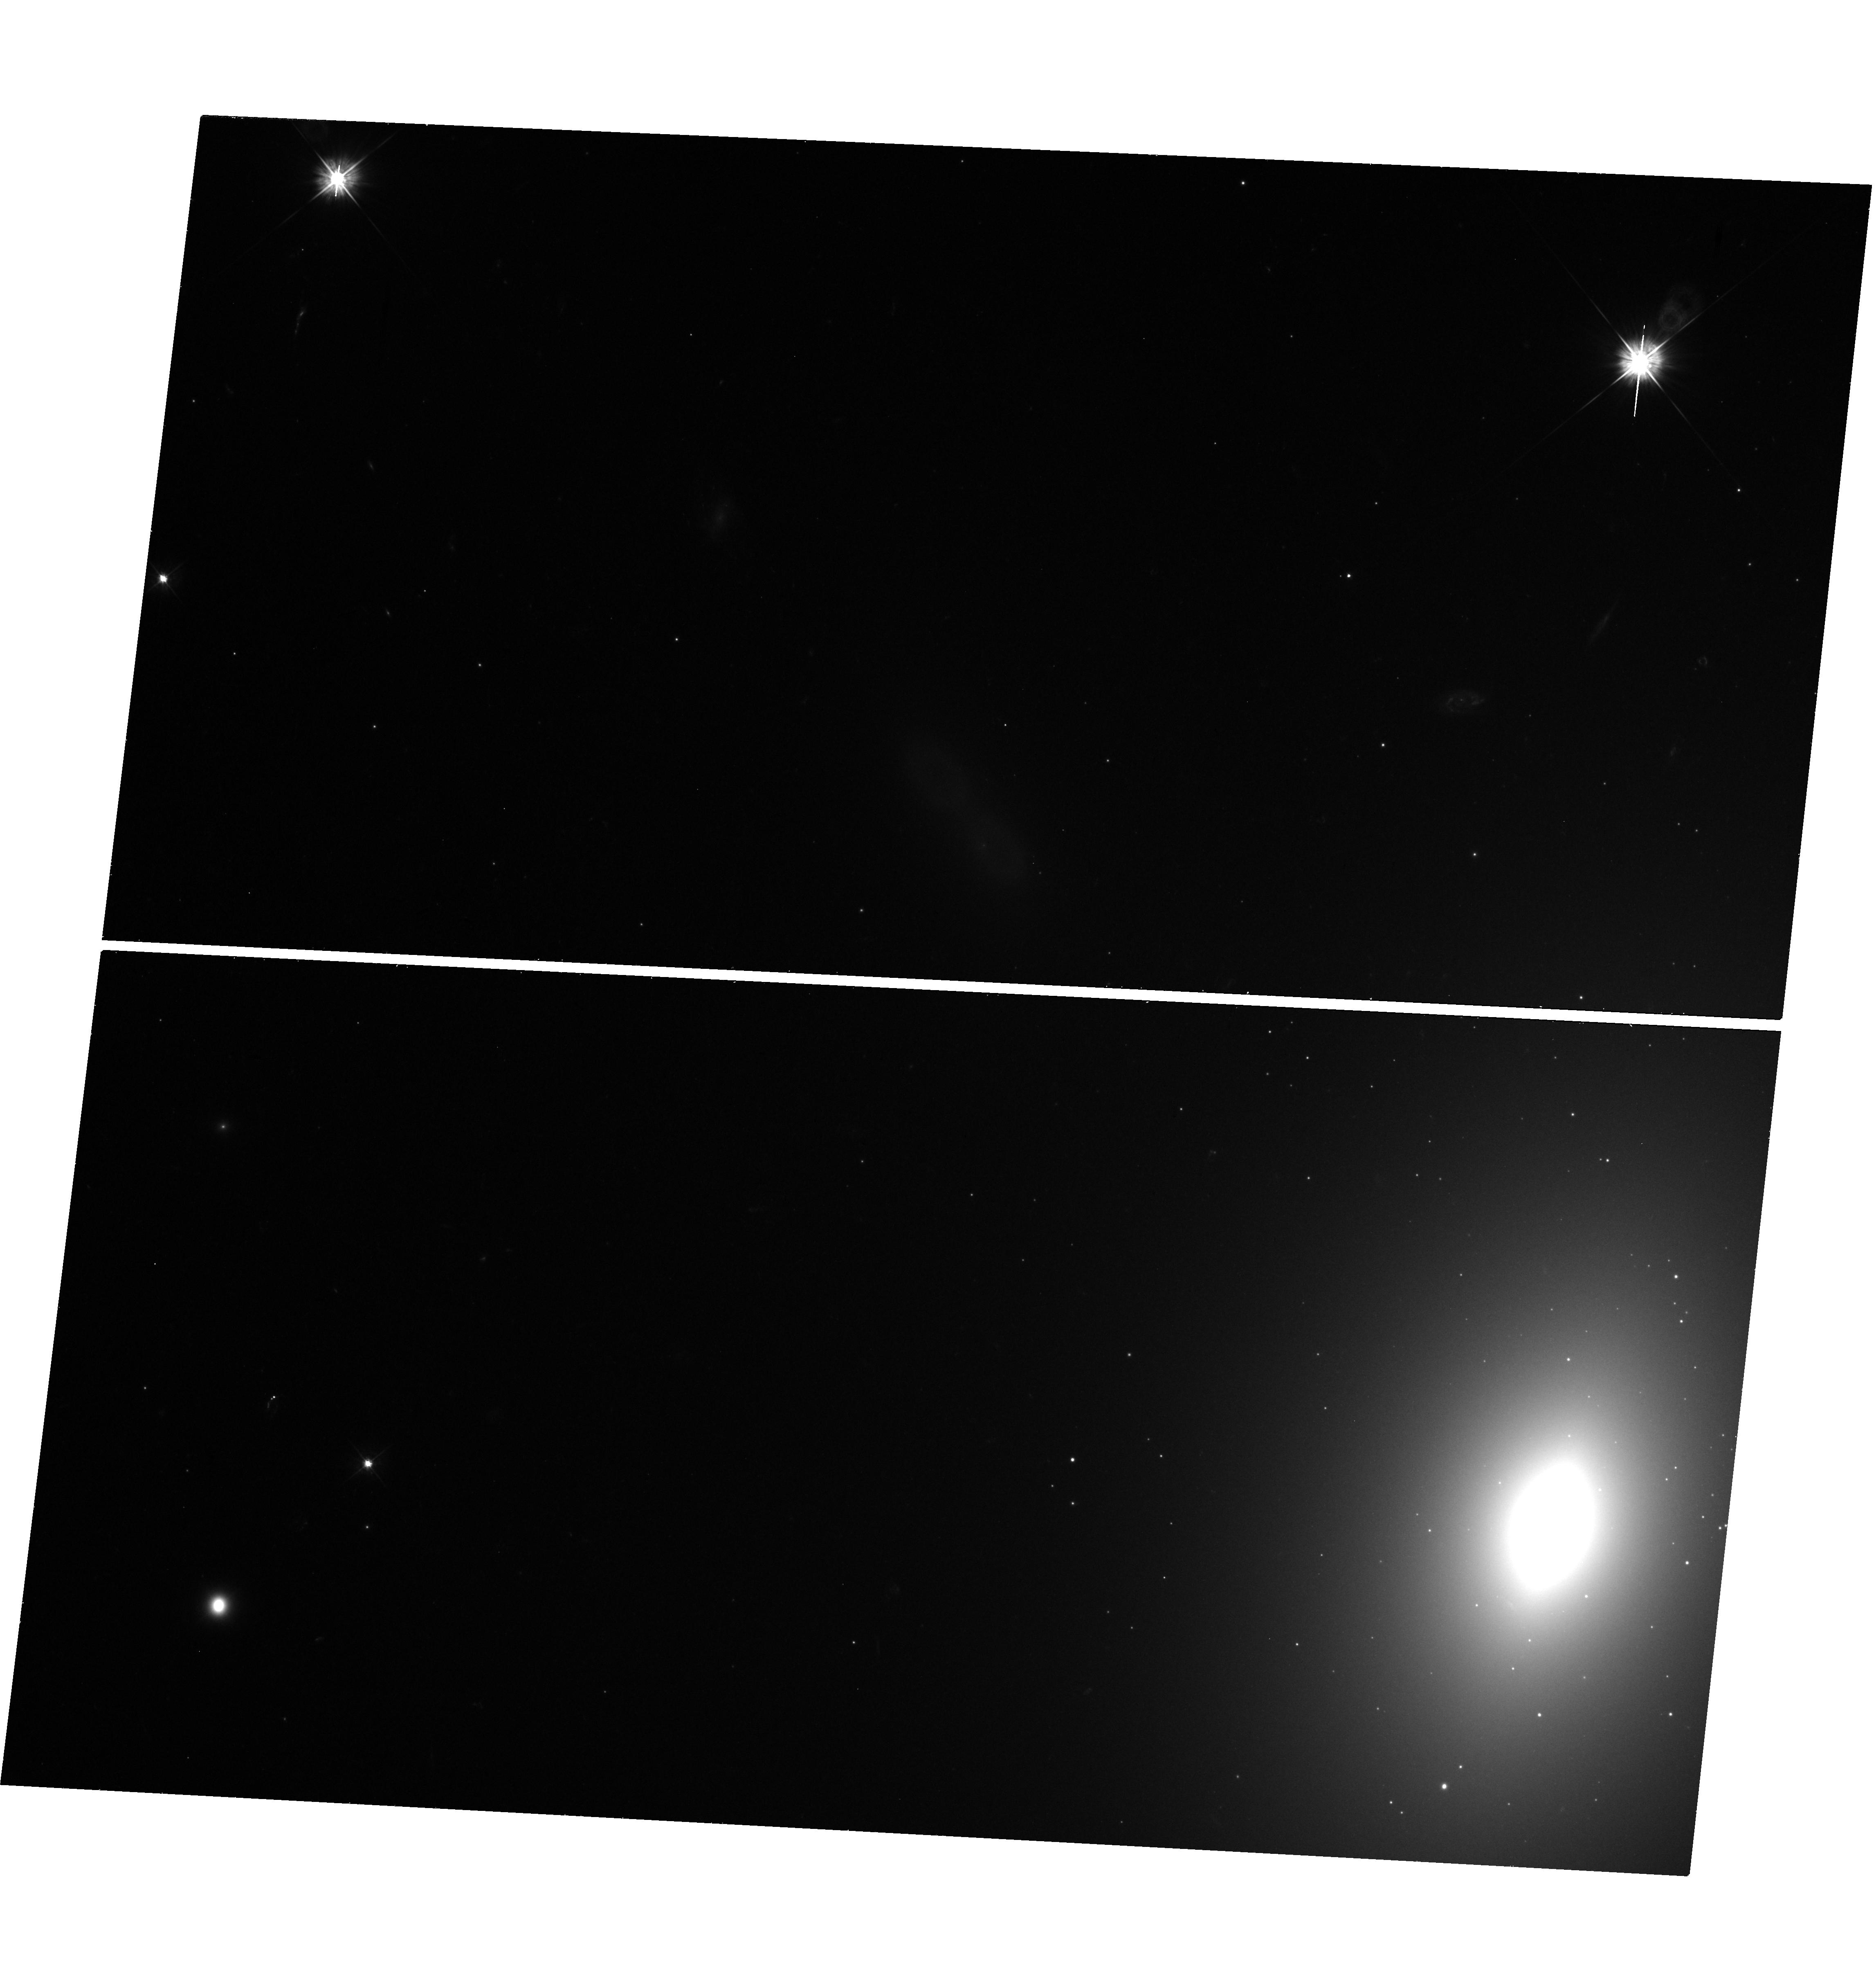
Target: M59-UCD3
Instrument: WFC3/UVIS
Filter: F475W
Exposure: 24 min
Observation ID: hst_14067_01_wfc3_uvis_f475w_ictv01

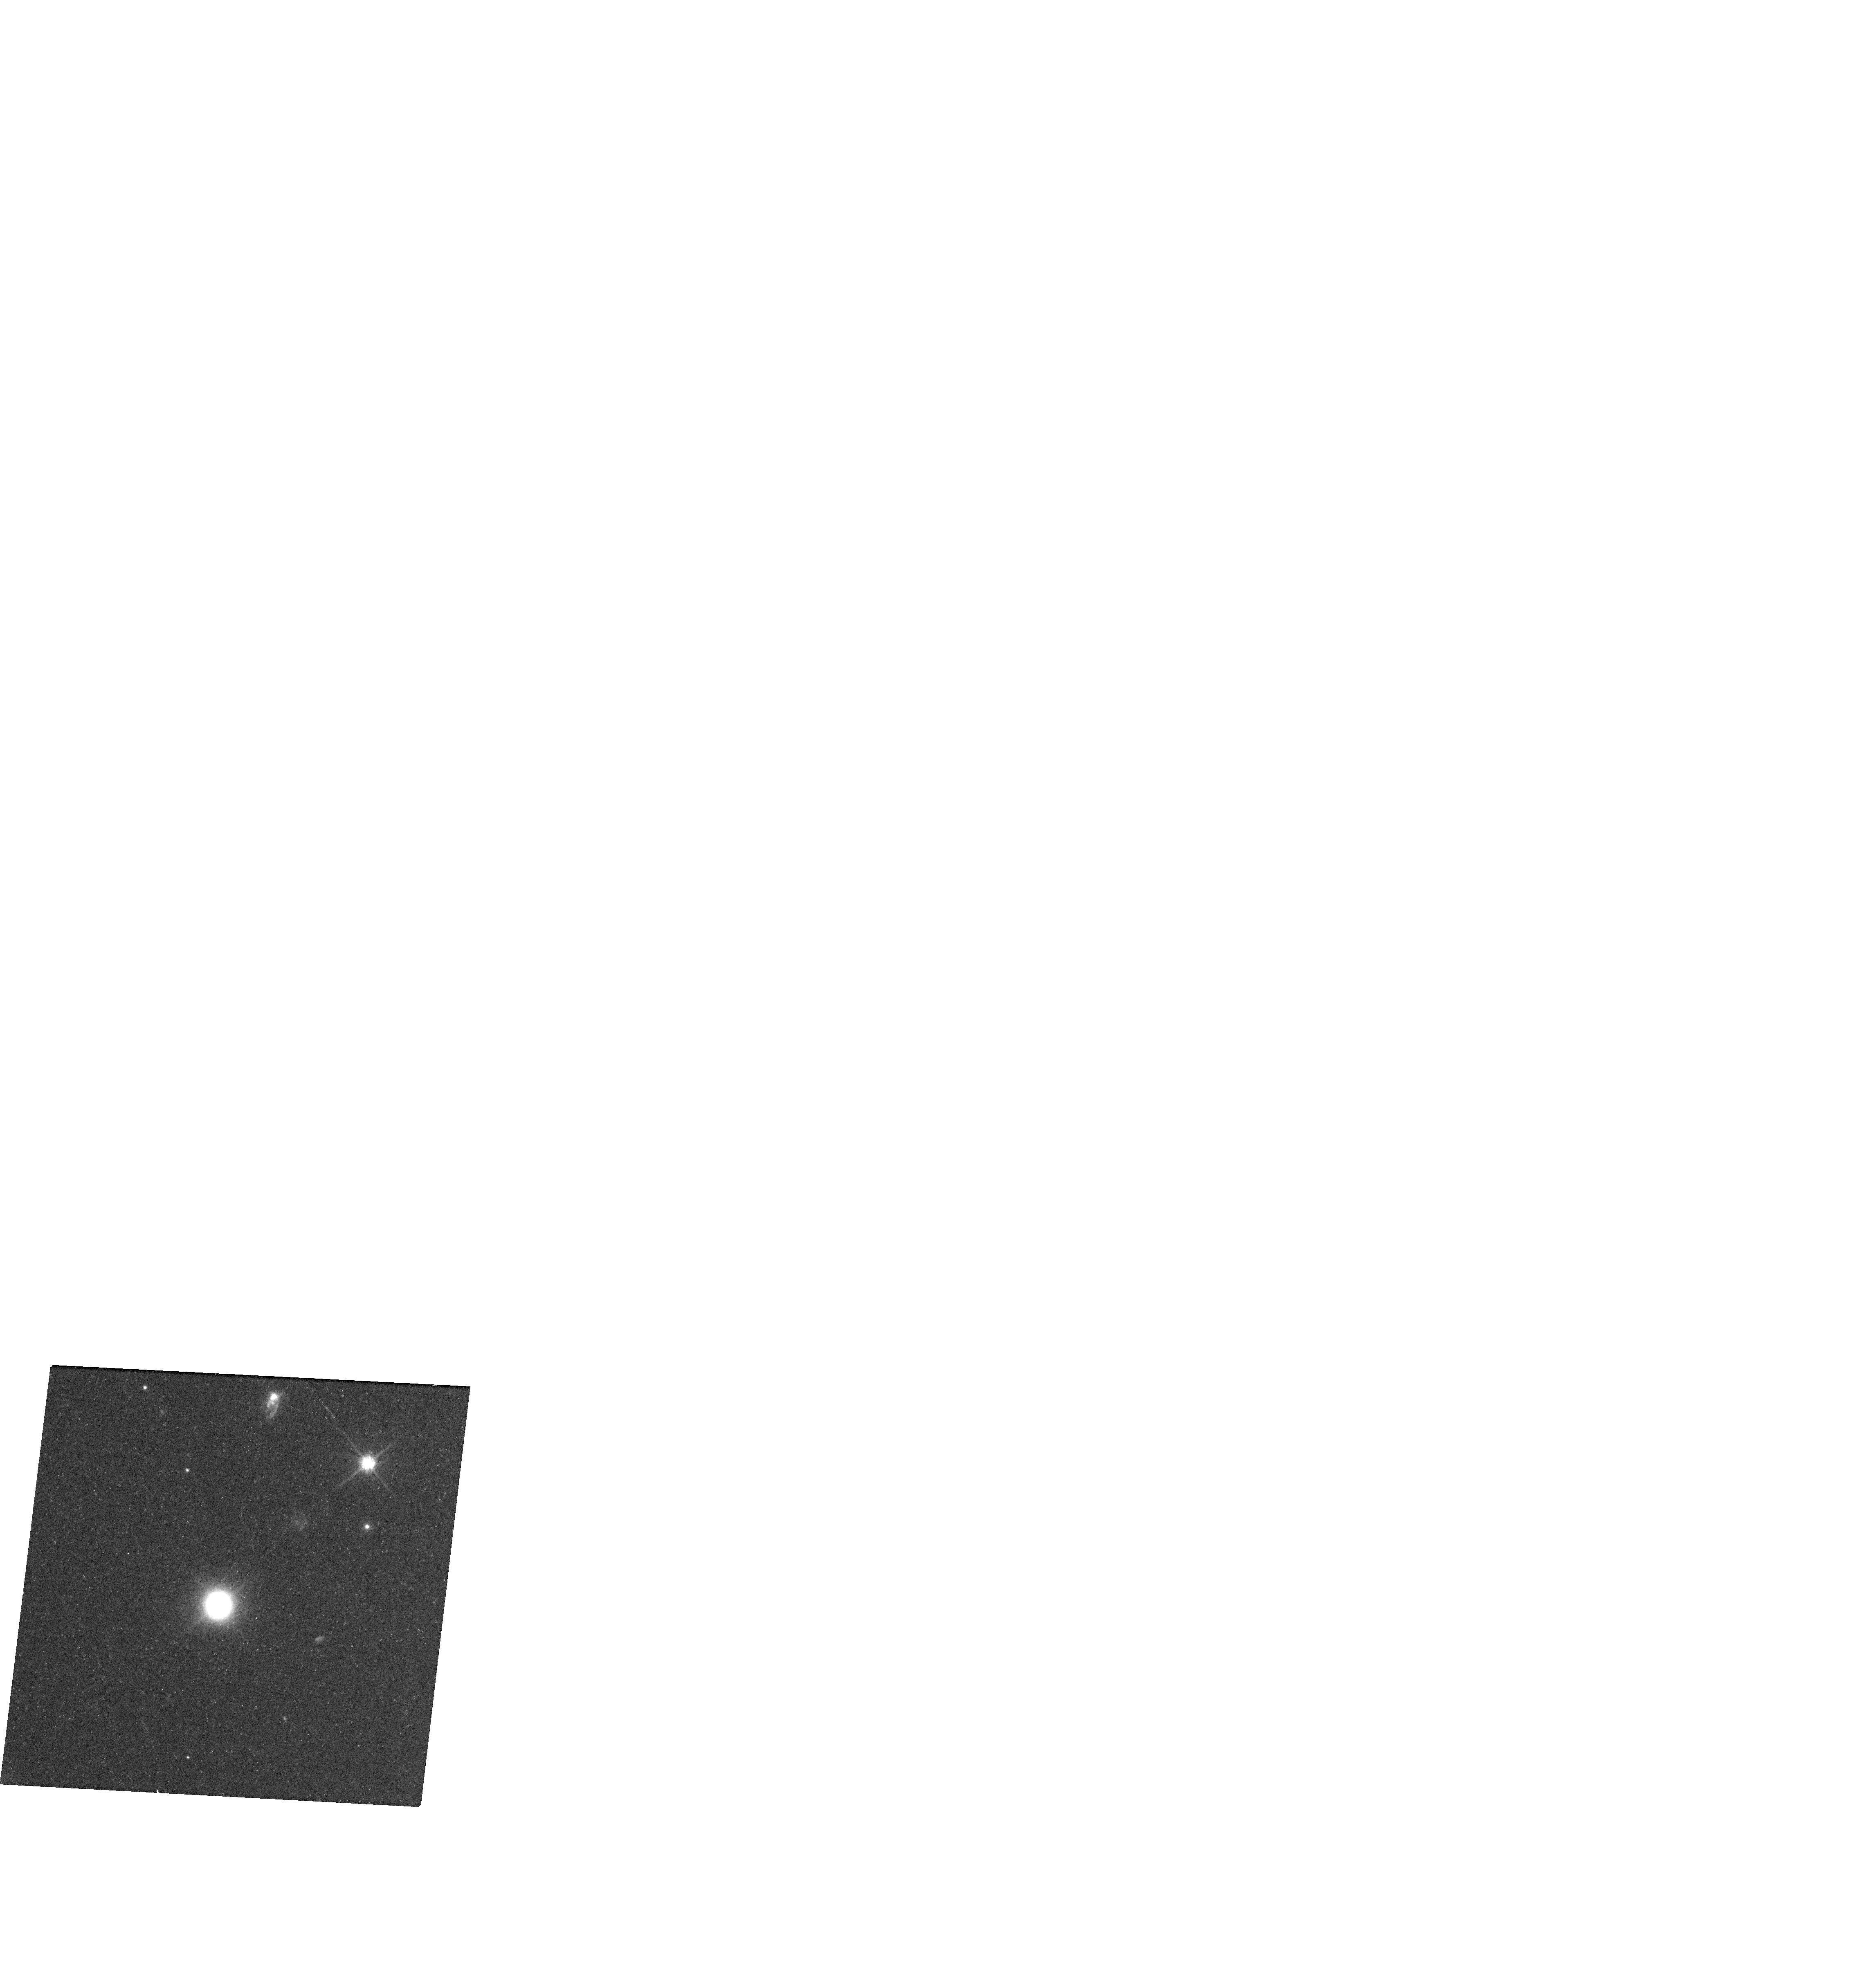
Target: M59-UCD3
Instrument: WFC3/UVIS
Filter: F814W
Exposure: 13 min
Observation ID: hst_14067_01_wfc3_uvis_f814w_ictv01

Searching for a Supermassive Black Hole in the Brightest Ultracompact Dwarf Galaxy (PI: Ahn, Chris)

We request a single orbit of HST time to image the most luminous ultracompact dwarf galaxy (UCD), M59-UCD3, suspected to be the tidally stripped nucleus of a massive galaxy. We will combine these data with adaptive optics kinematic data from Gemini/NIFS to test for the presence of a supermassive black hole (SMBH) in this object. HST imaging will resolve the inner surface brightness profile of this very compact object, which is necessary creating dynamical models and in determining the PSF of the kinematic observations. Due to M59-UCD3's brightness, we expect to be able to detect the signature of any black hole above a few million solar masses; significantly smaller than the 21 million solar mass black hole recently found by our team in the slightly less luminous UCD, M60-UCD1. There is indirect evidence that supermassive black holes in UCDs, like the one in M60-UCD1, may represent a significant new population of supermassive black holes. M59-UCD3 provides an important test of this hypothesis.